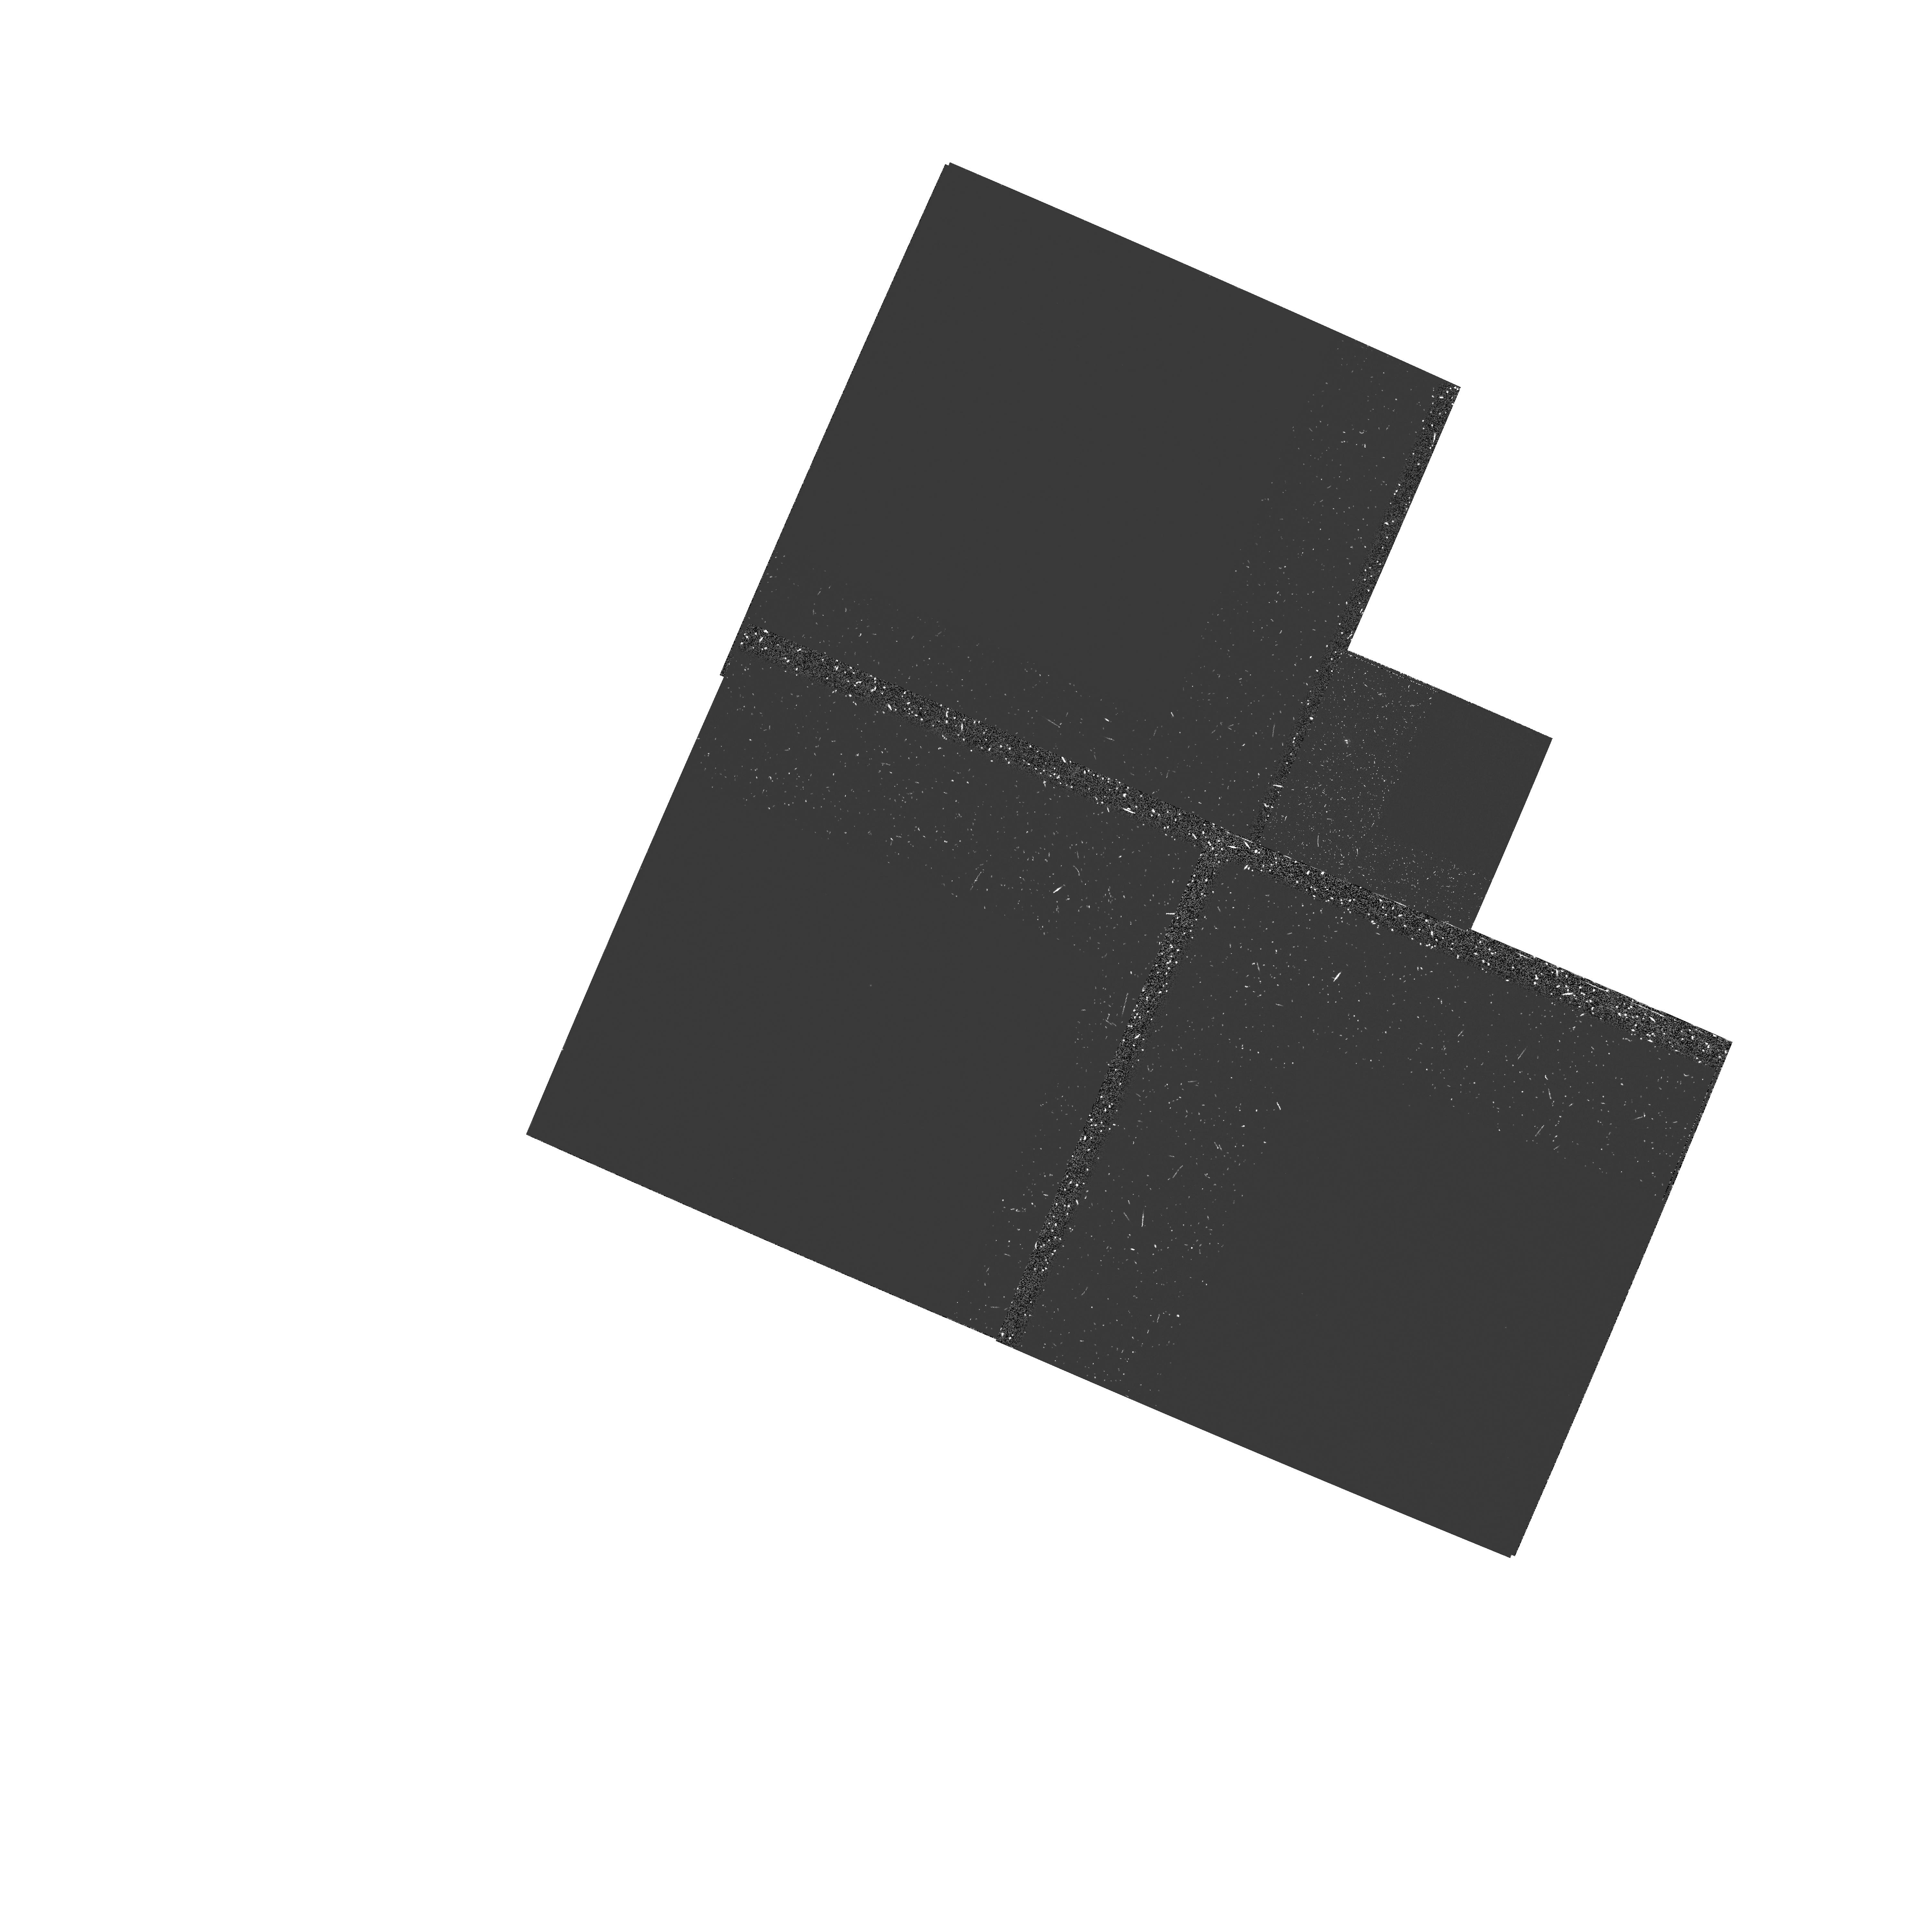
Target: 1045+060. Instrument: WFPC2/PC. Filter: FQUVN. Exposure: 1.3 h. Observation ID: hst_5973_02_wfpc2_pc_fquvn_u2t602

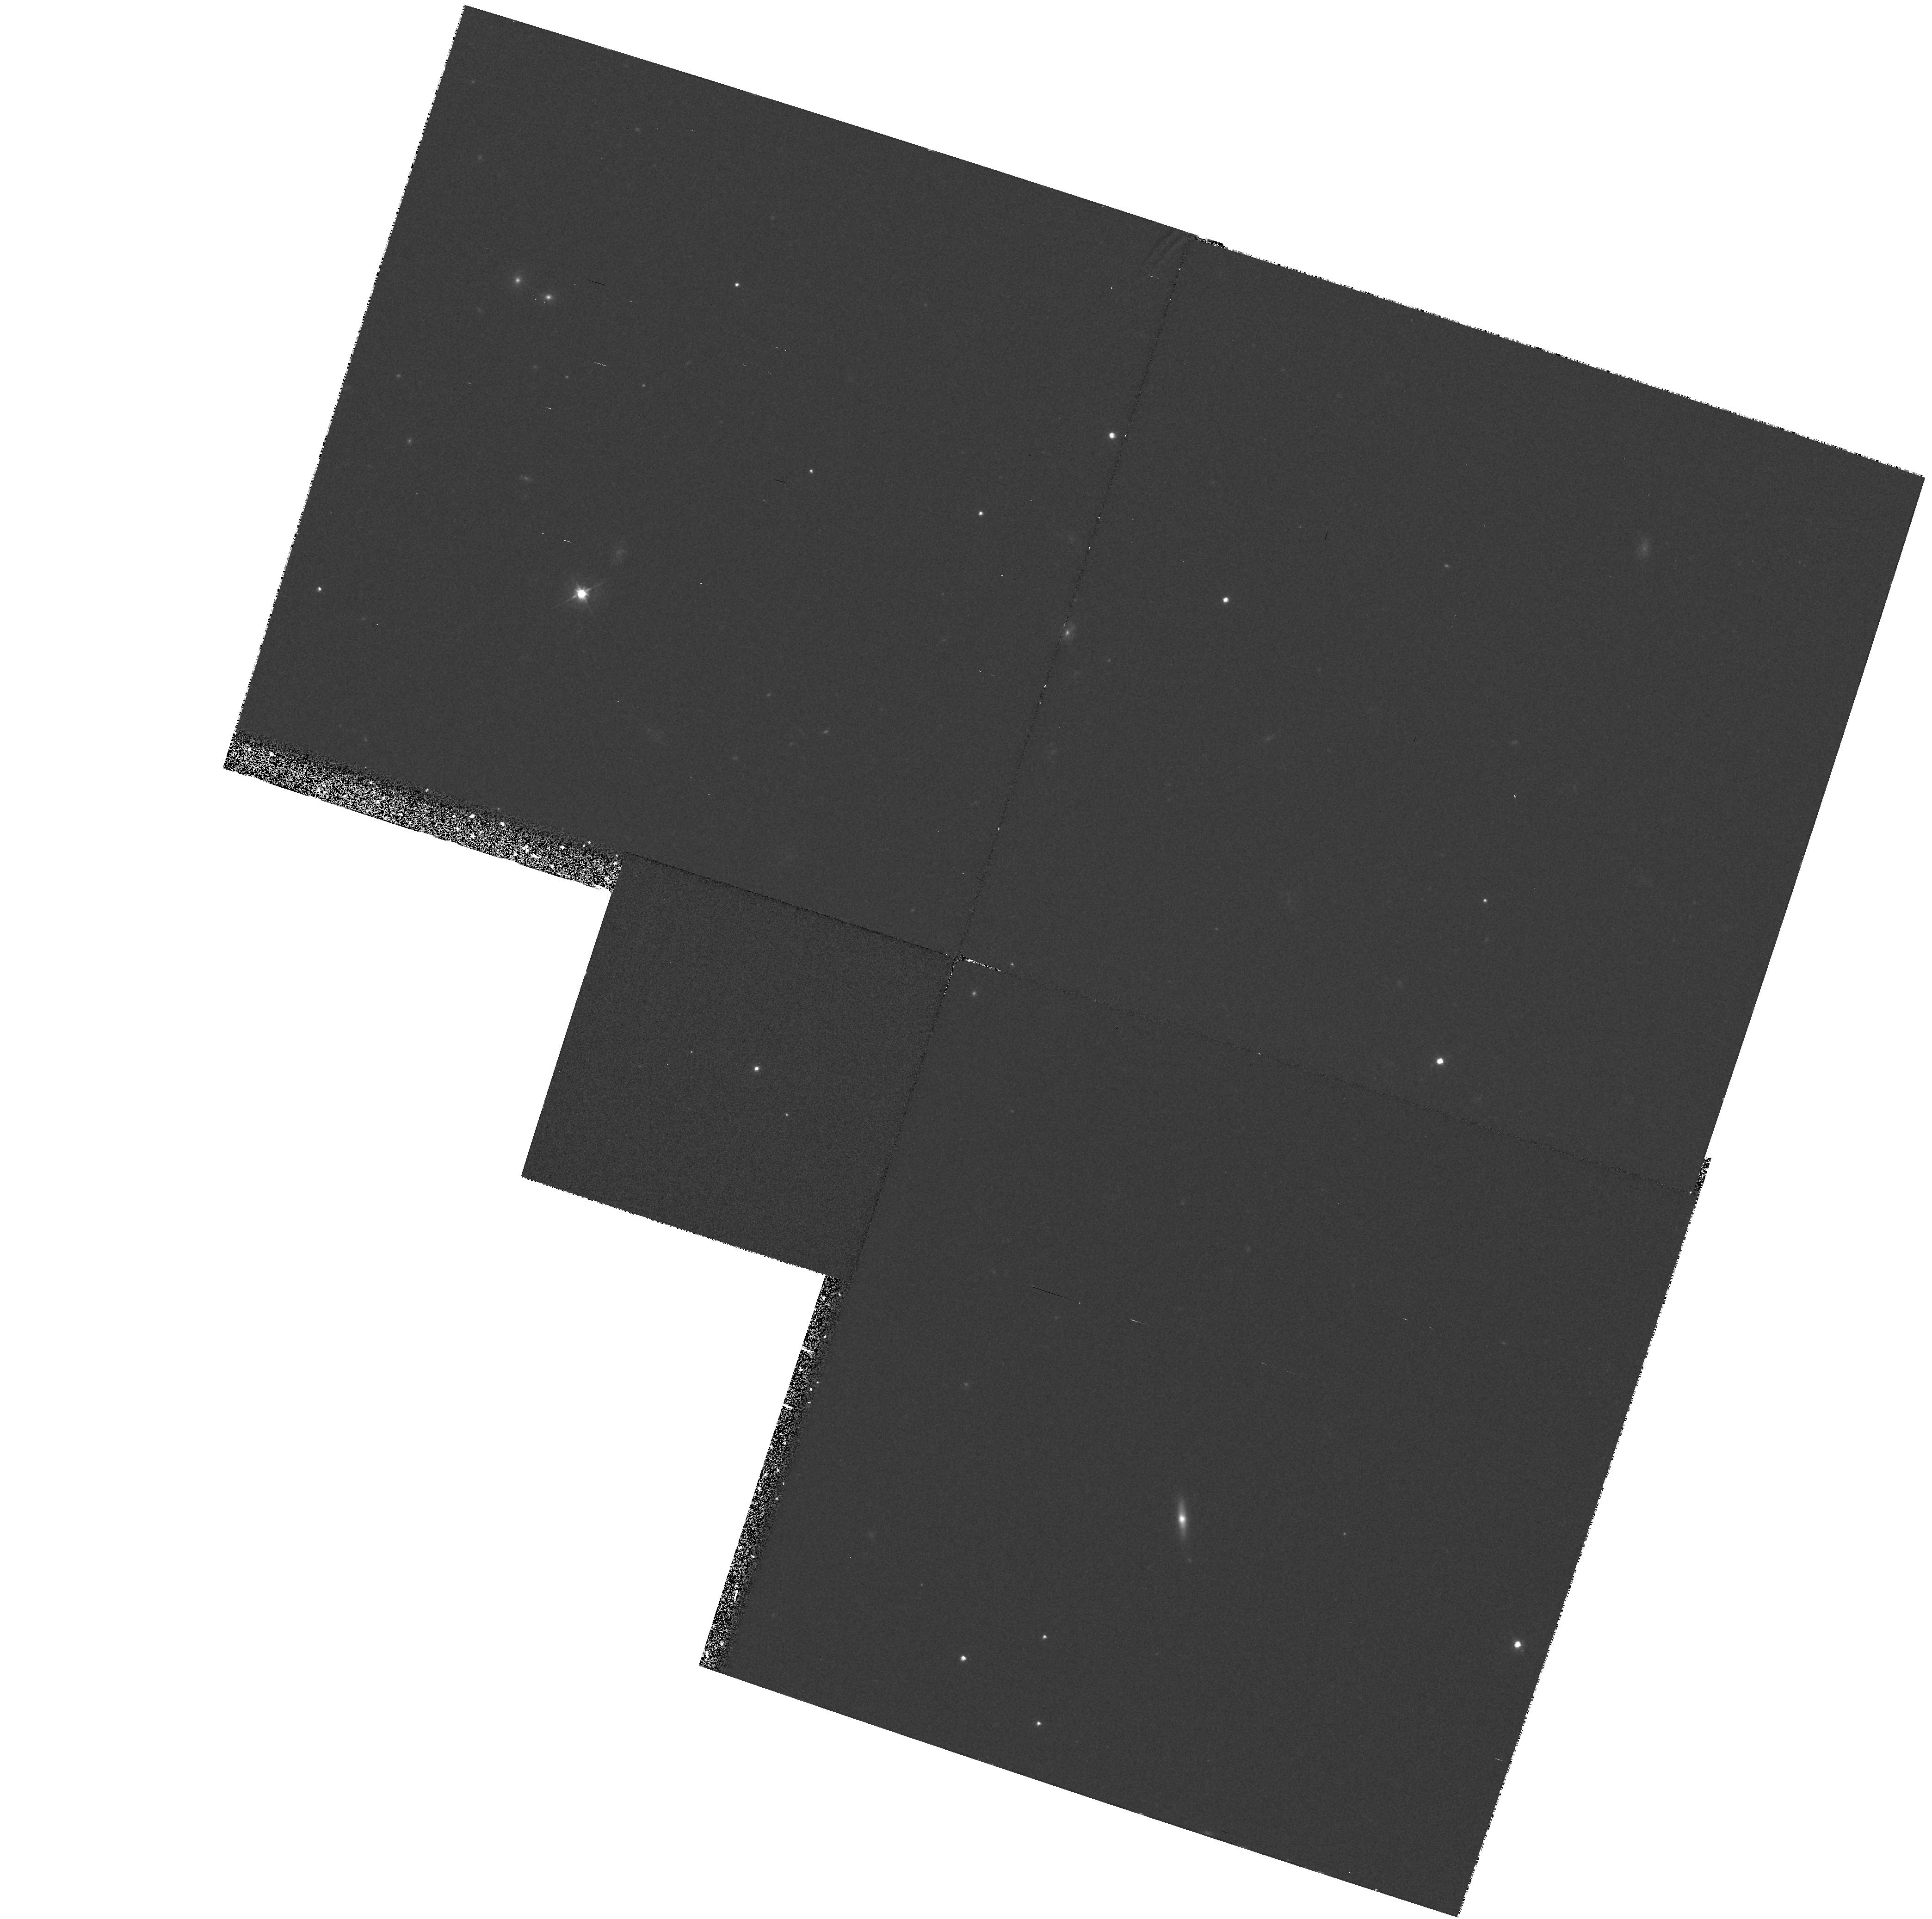
Target: 1313-156. Instrument: WFPC2/PC. Filter: F555W. Exposure: 33 min. Observation ID: hst_5973_04_wfpc2_pc_f555w_u2t604

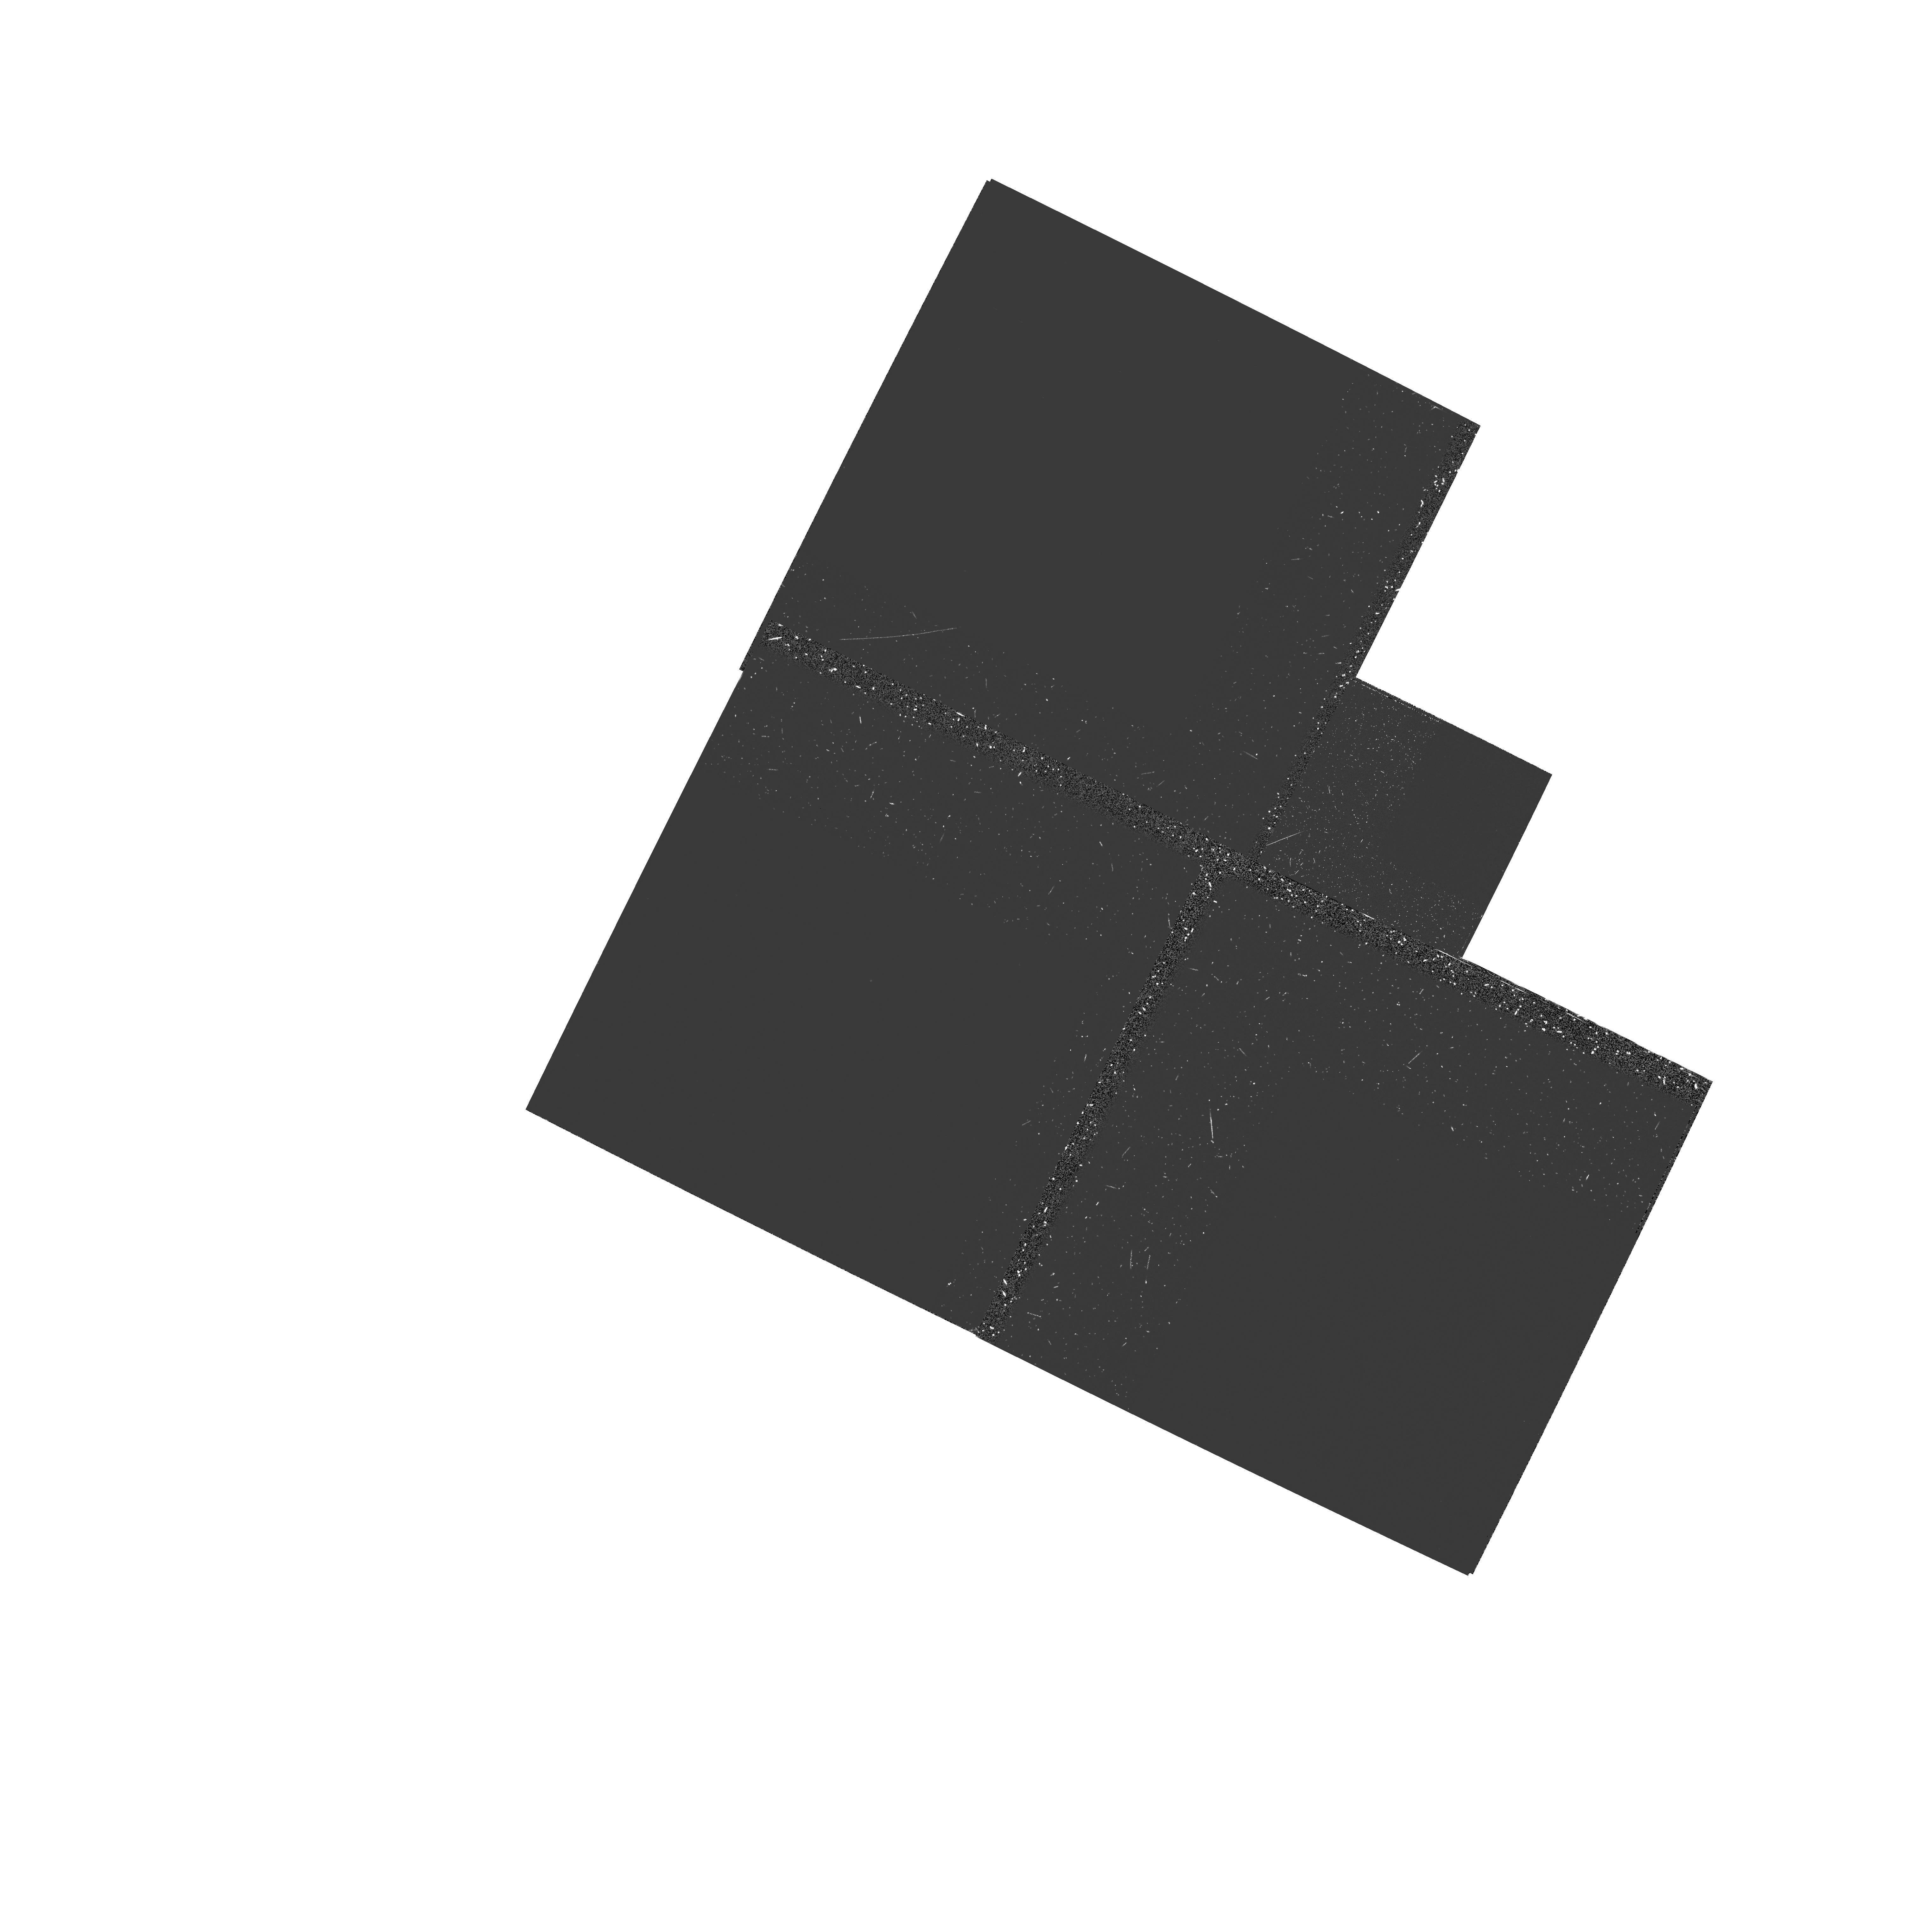
Target: 1207-107. Instrument: WFPC2/PC. Filter: FQUVN. Exposure: 1.3 h. Observation ID: hst_5973_03_wfpc2_pc_fquvn_u2t603

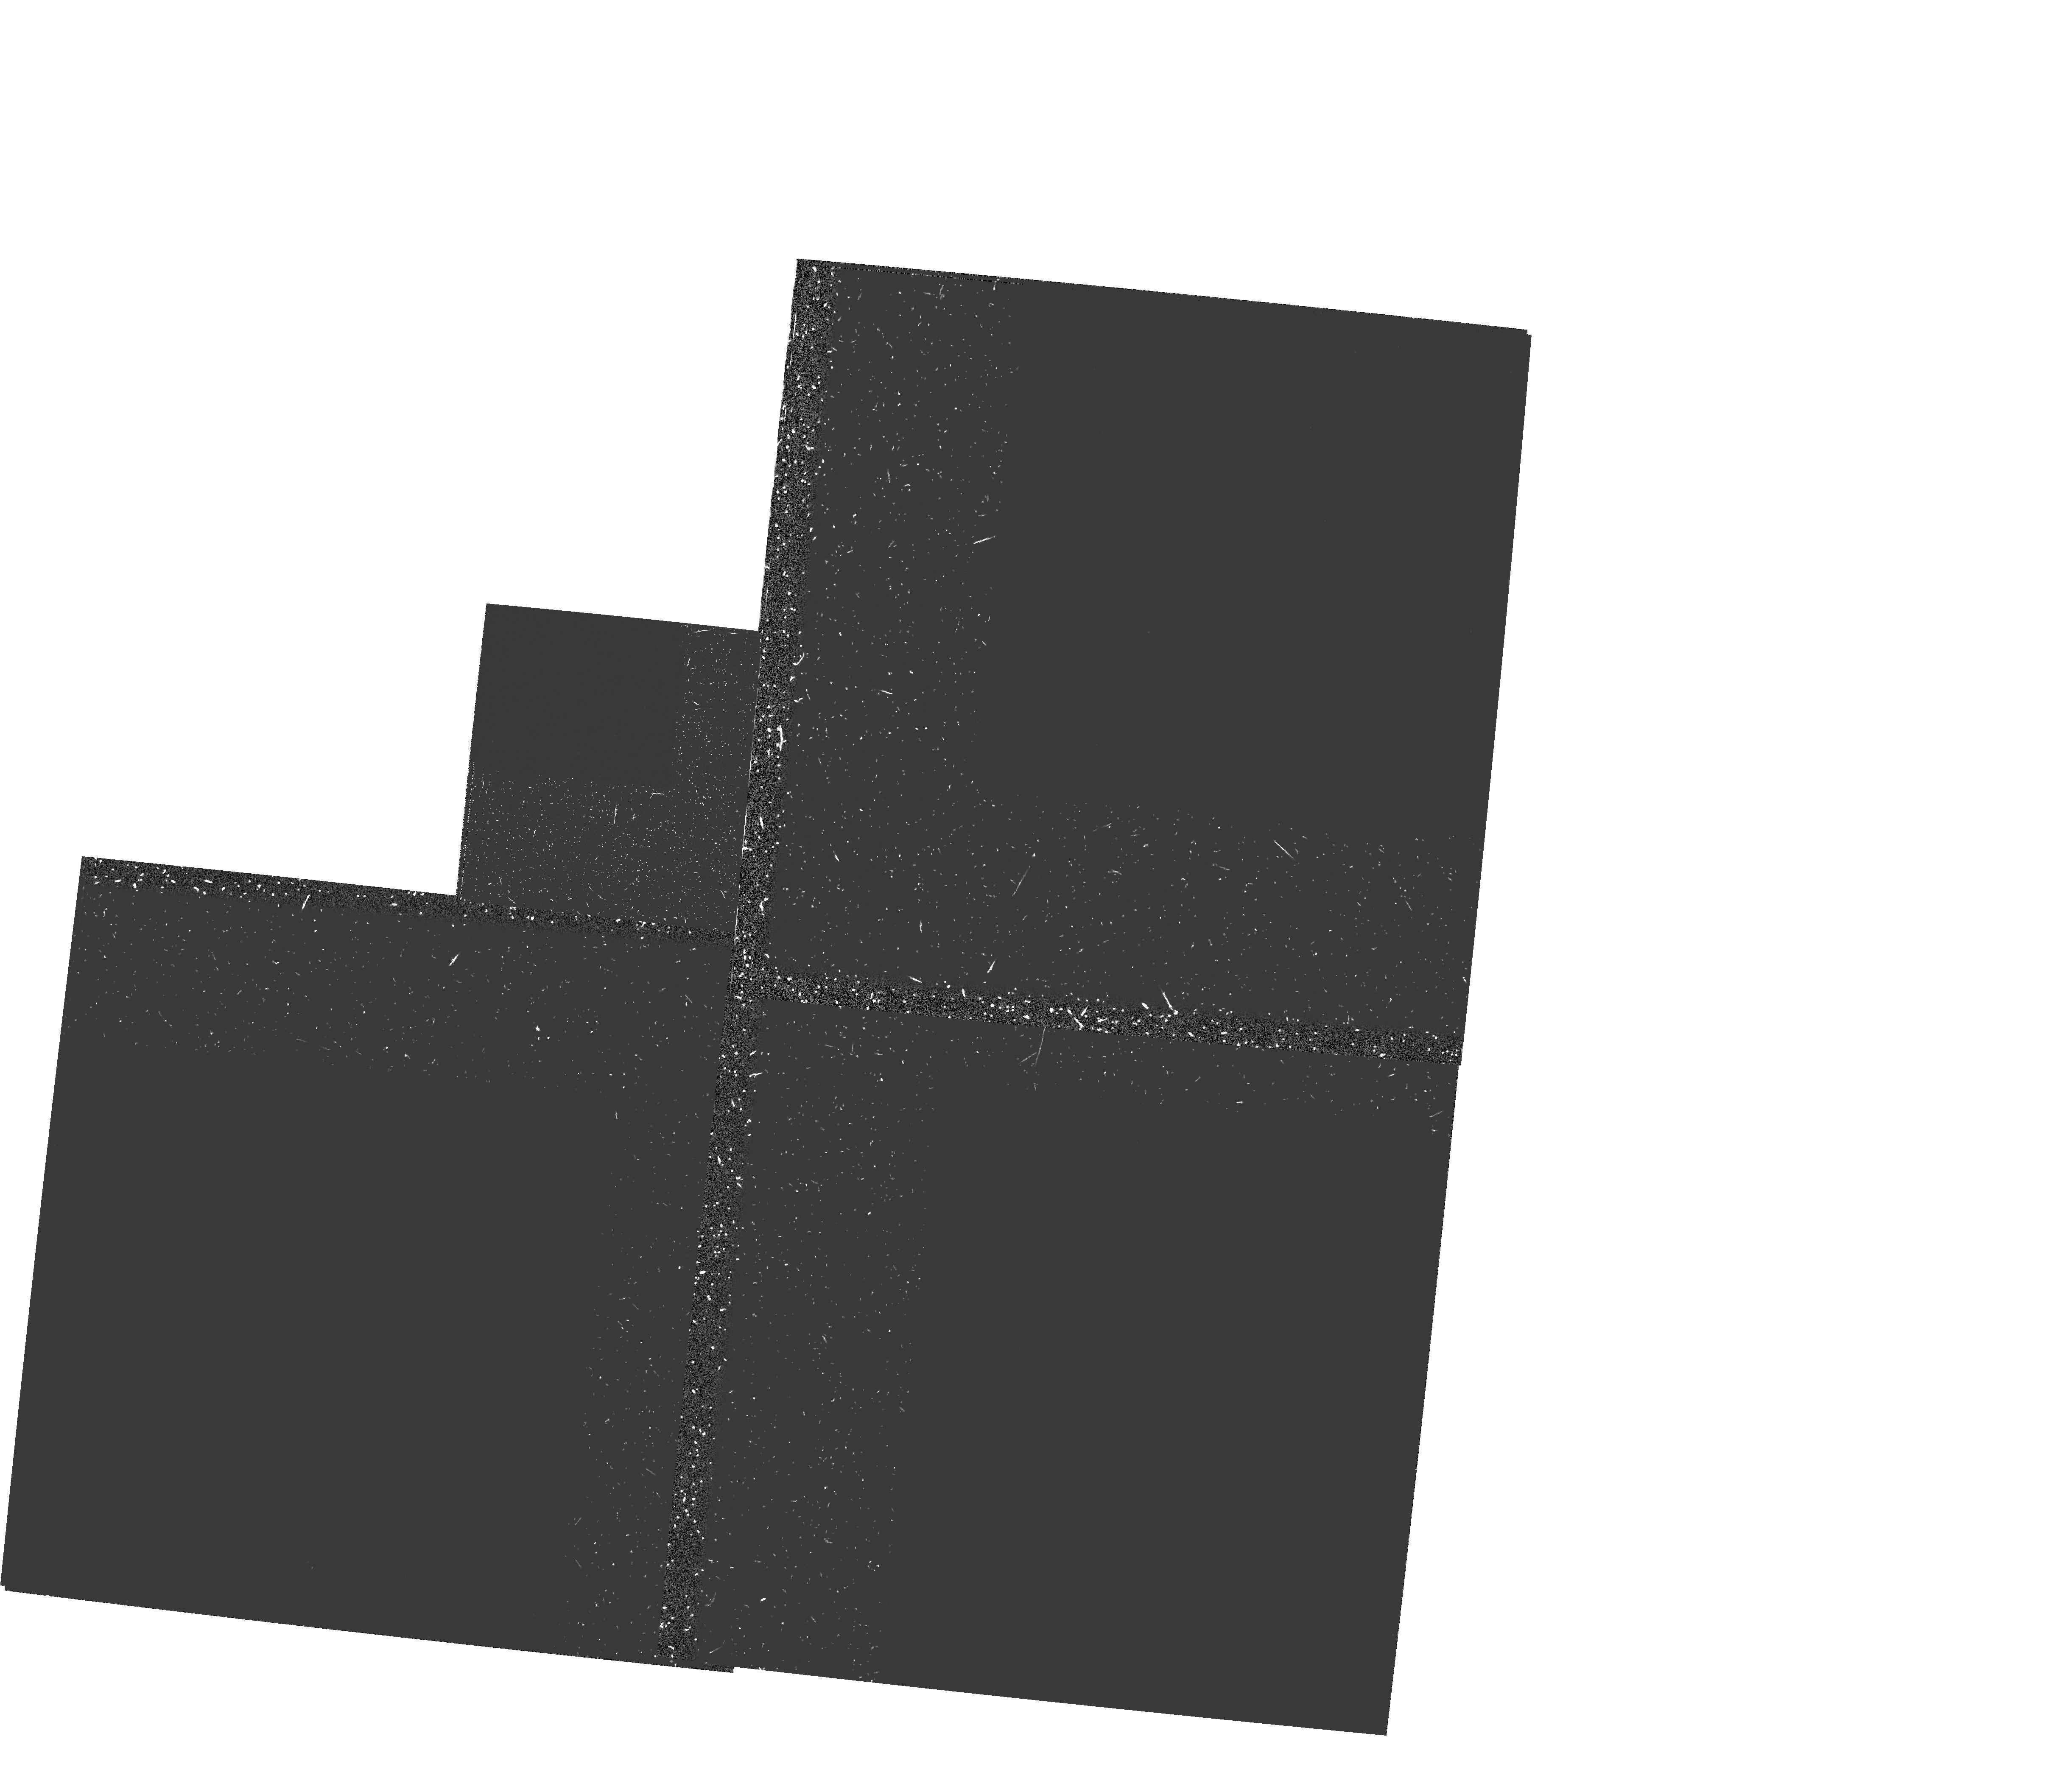
Target: 0050-280. Instrument: WFPC2/PC. Filter: FQUVN. Exposure: 1.3 h. Observation ID: hst_5973_01_wfpc2_pc_fquvn_u2t601

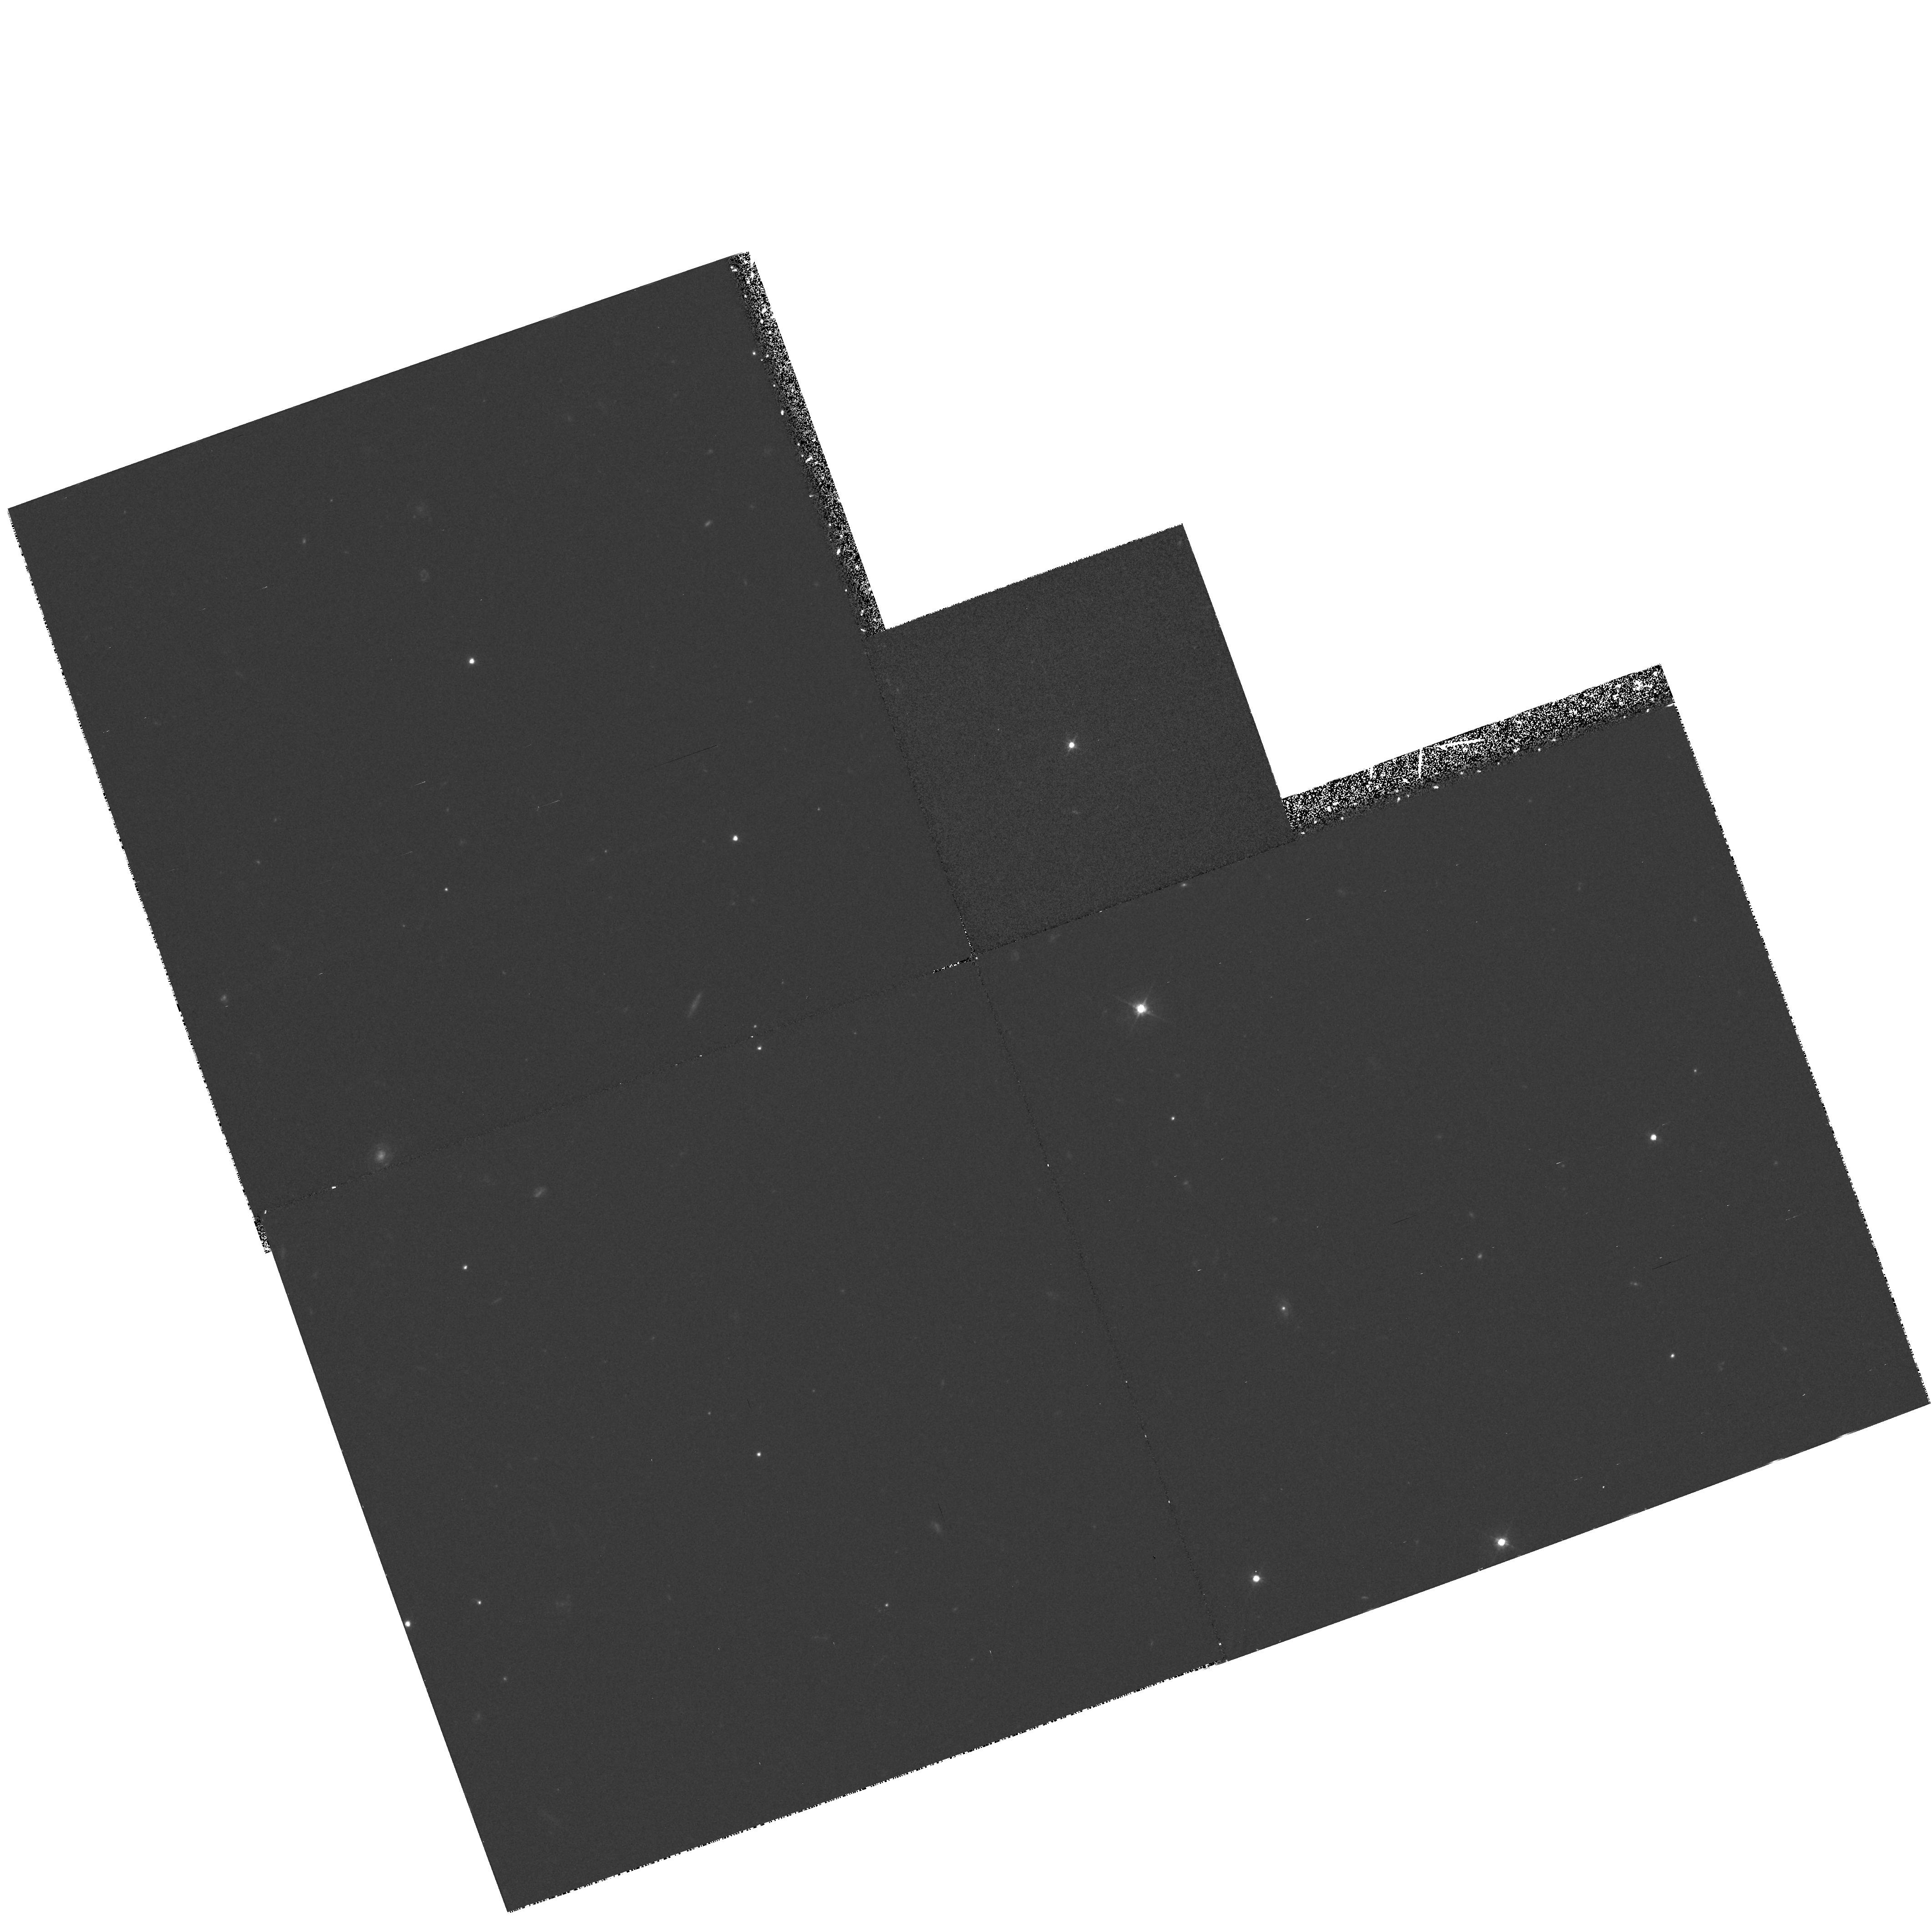
Target: 2206-187. Instrument: WFPC2/PC. Filter: F555W. Exposure: 33 min. Observation ID: hst_5973_05_wfpc2_pc_f555w_u2t605

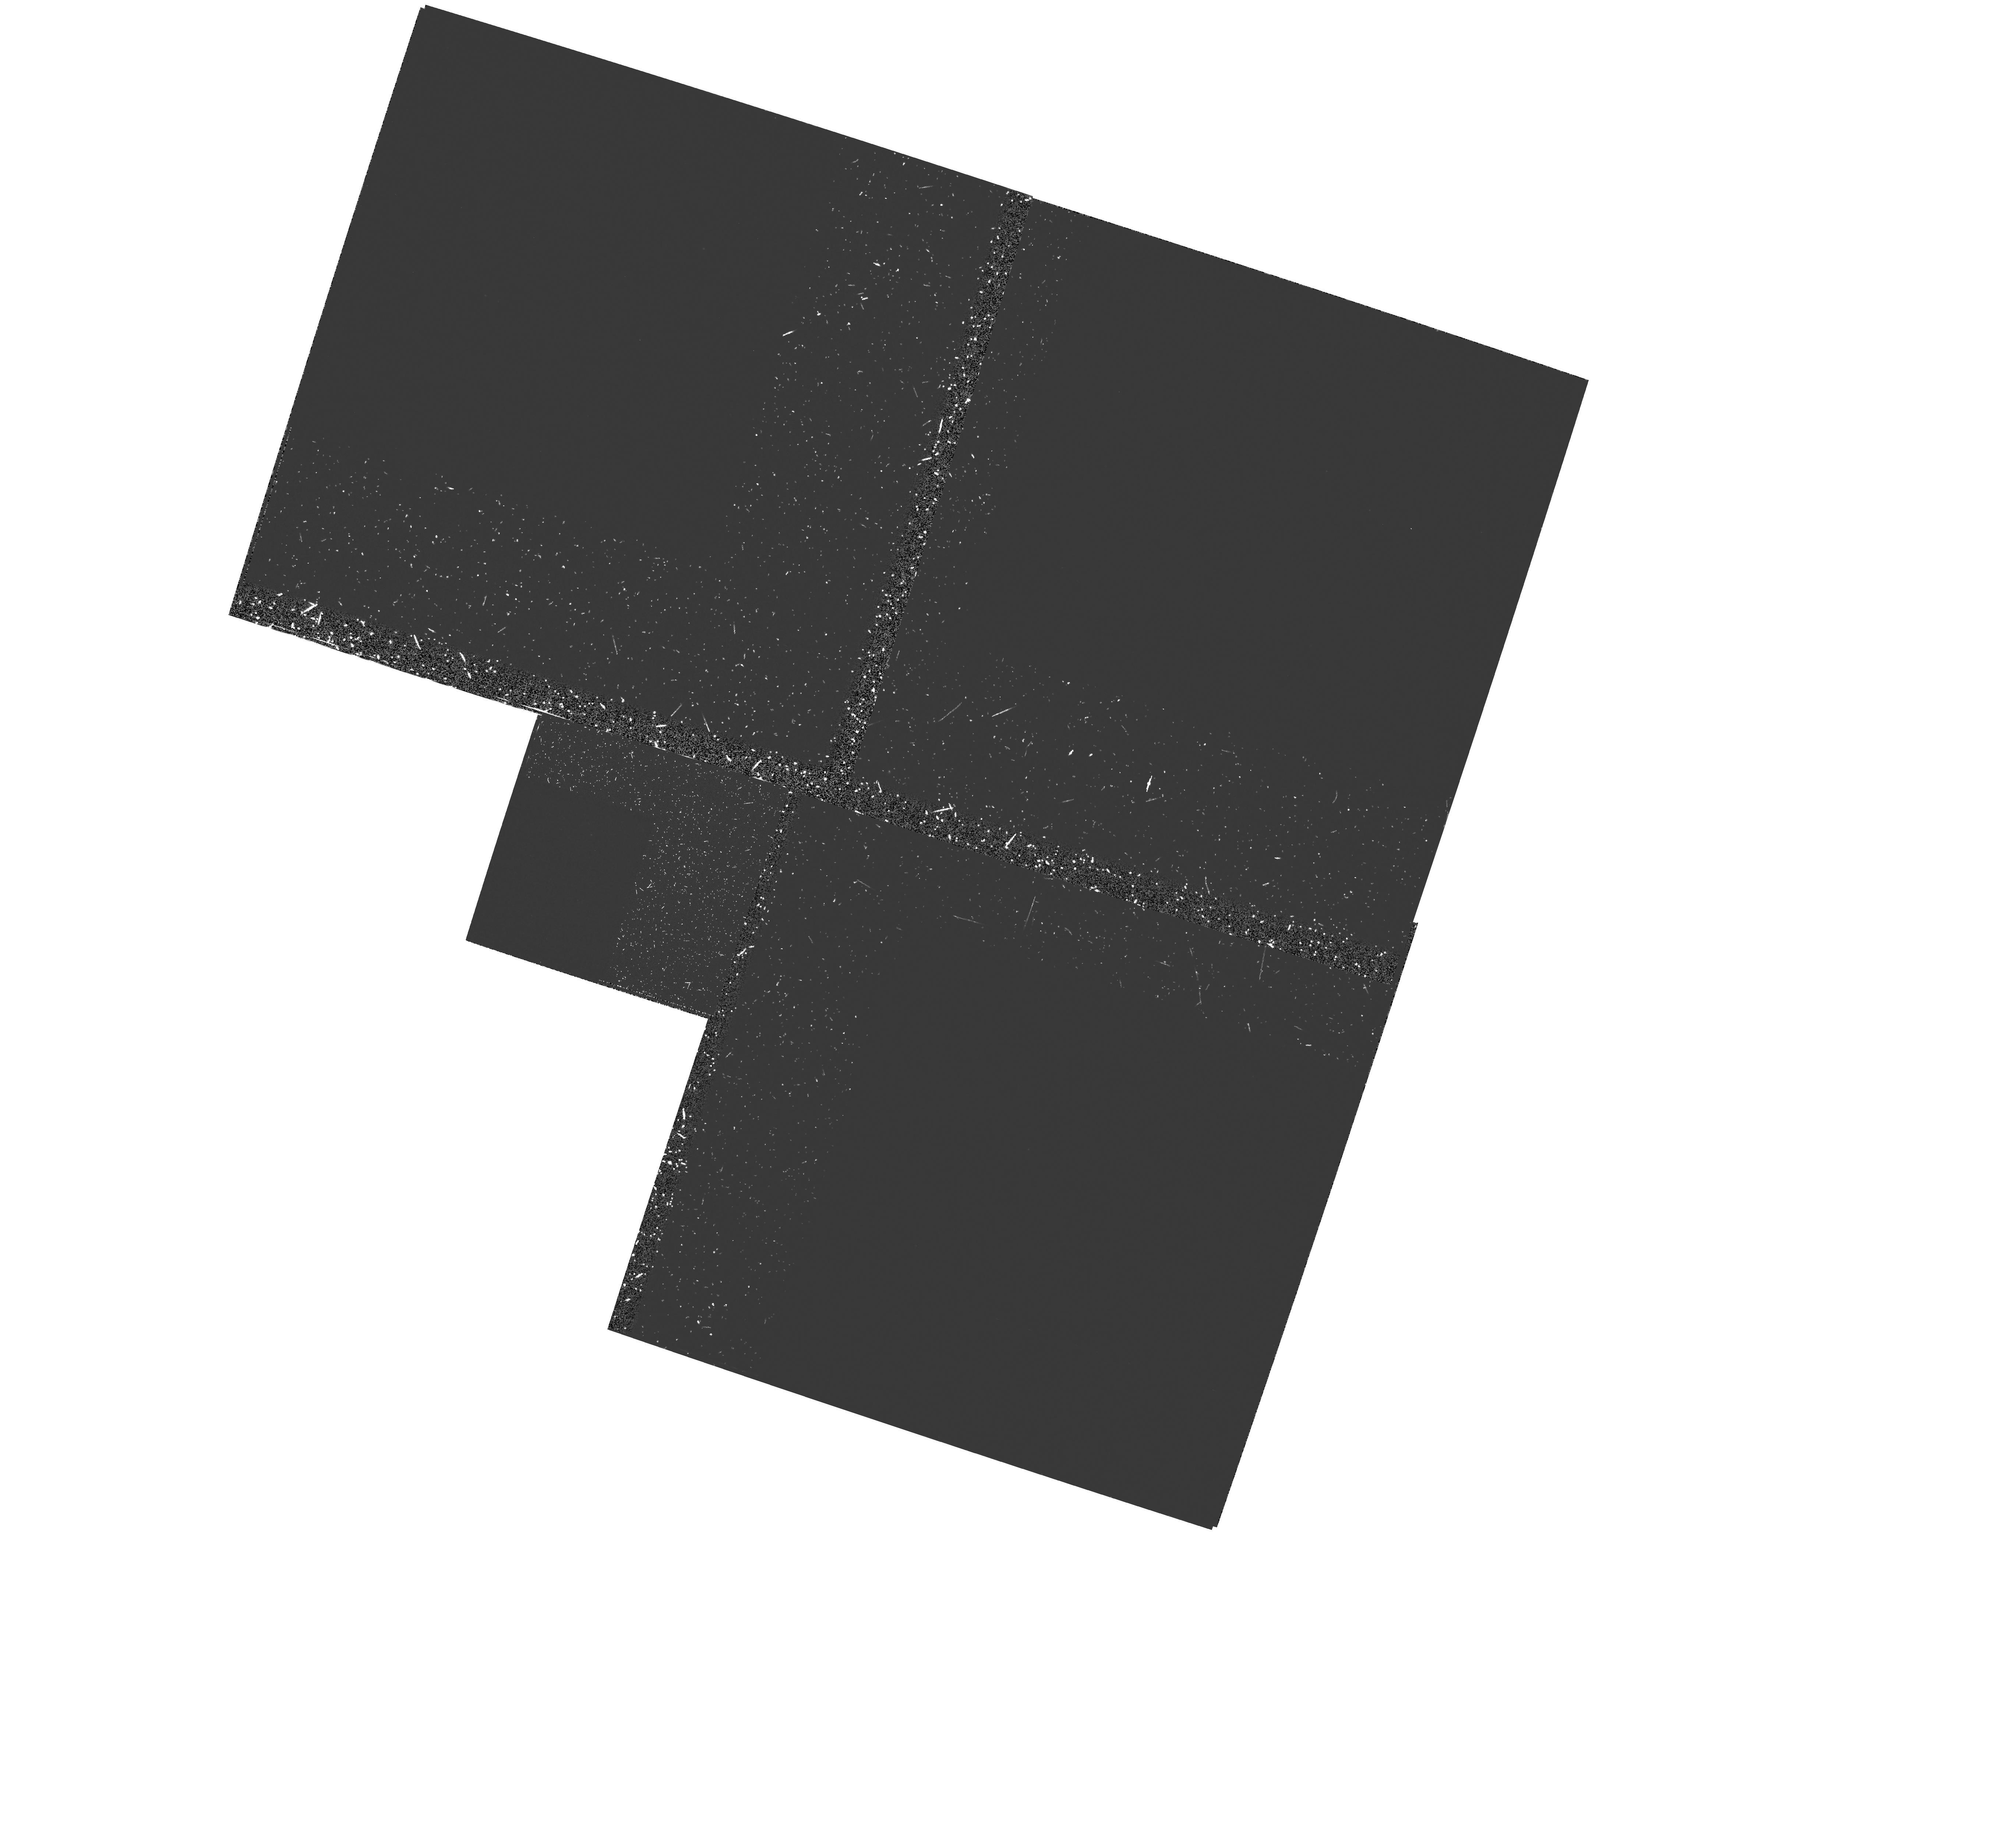
Target: 1313-156. Instrument: WFPC2/PC. Filter: FQUVN. Exposure: 1.3 h. Observation ID: hst_5973_04_wfpc2_pc_fquvn_u2t604

THE HOST GALAXIES OF RADIO-QUIET HIGH- REDSHIFT QUASI-STELLAR OBJECTS (PI: Lehnert, Matthew D.)

Studying the environments of quasi-stellar objects (QSOs) at high redshift may help to answer the question: Why were powerful QSOs three orders of magnitude more common at z=2 to 3 than at present? Recent data have shown that high-z radio- loud quasars are immersed in spatially-resolved ``fuzz'' with properties suggestive of young, massive galaxies. Quasars as radio-loud as those studied to date represent <<1\ population of high-redshift radio galaxies are equally rare). To understand the applicability of these results to the much more numerous radio-quiet QSOs, and hence their implications for understanding the causes and effects of the ``quasar epoch'' at high-redshift, we propose to conduct a narrow-band (at LyAlpha) and broad-band (F555W) optical imaging investigation using WFPC2 on HST of a small sample of radio-quiet QSOs at similarly high redshifts as the radio-loud quasars studied previously. These data will allow us for the first time to compare at similar absolute spatial resolution the morphologies and luminosities of high-redshift radio-quiet QSOs to those of low-redshift QSOs studied from the ground, thus determining how the host galaxies of QSOs have evolved with time, and also to compare the hosts of high-redshift radio-quiet and radio-loud quasars.